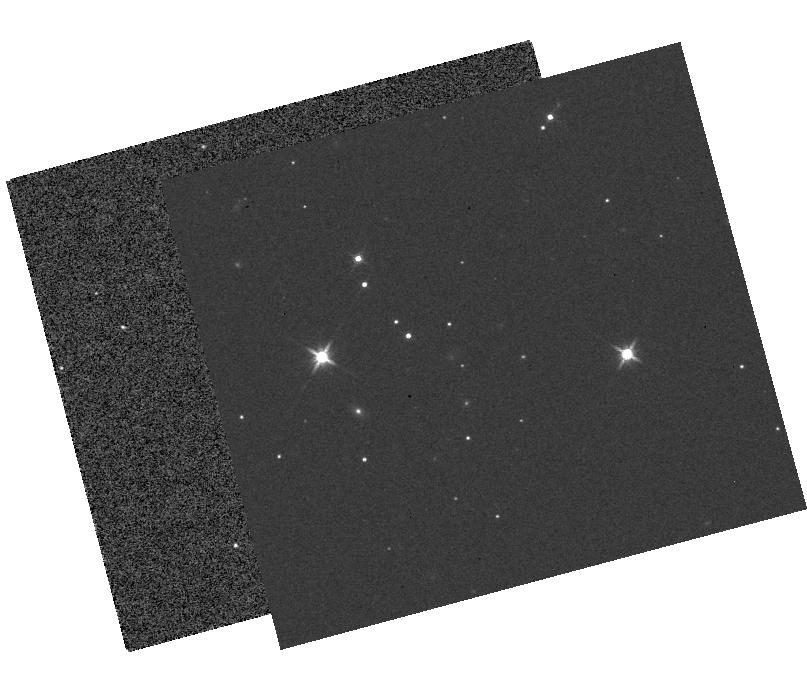
Target: KIC12557548-OFF. Instrument: WFC3/IR. Filter: F140W. Exposure: 18 min. Observation ID: hst_12987_01_wfc3_ir_f140w_ibyf01

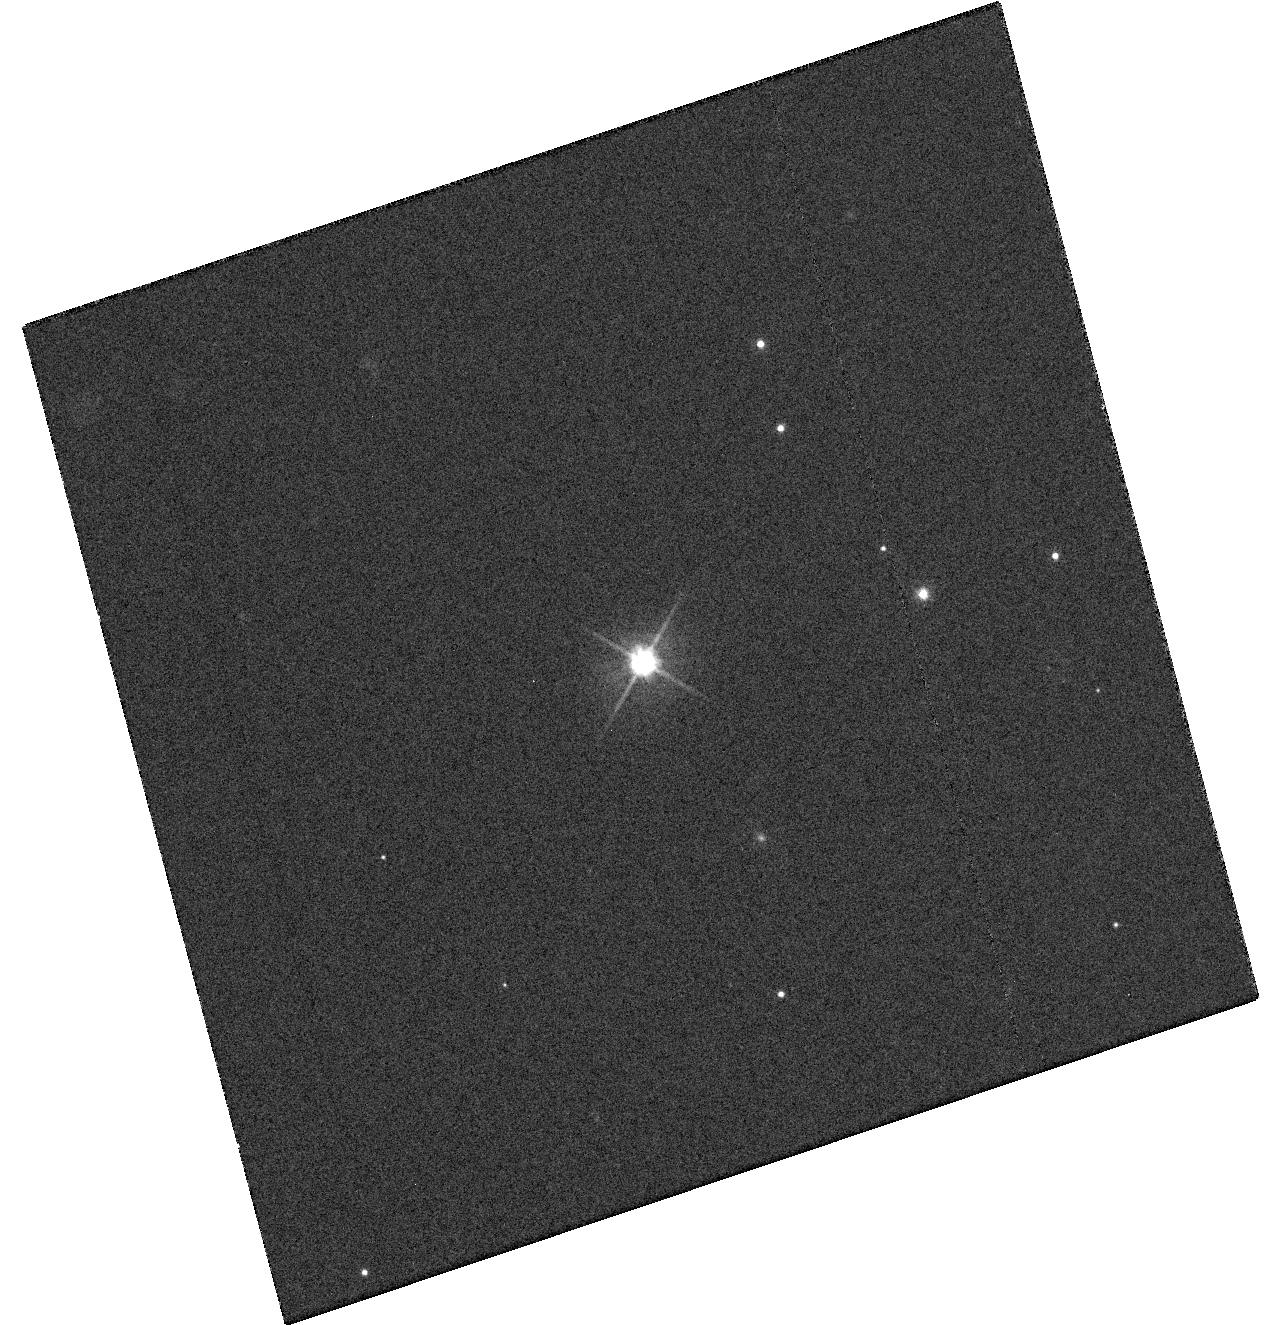
Target: KIC12557548B. Instrument: WFC3/UVIS. Filter: F555W. Exposure: 8 min. Observation ID: hst_12987_01_wfc3_uvis_f555w_ibyf01

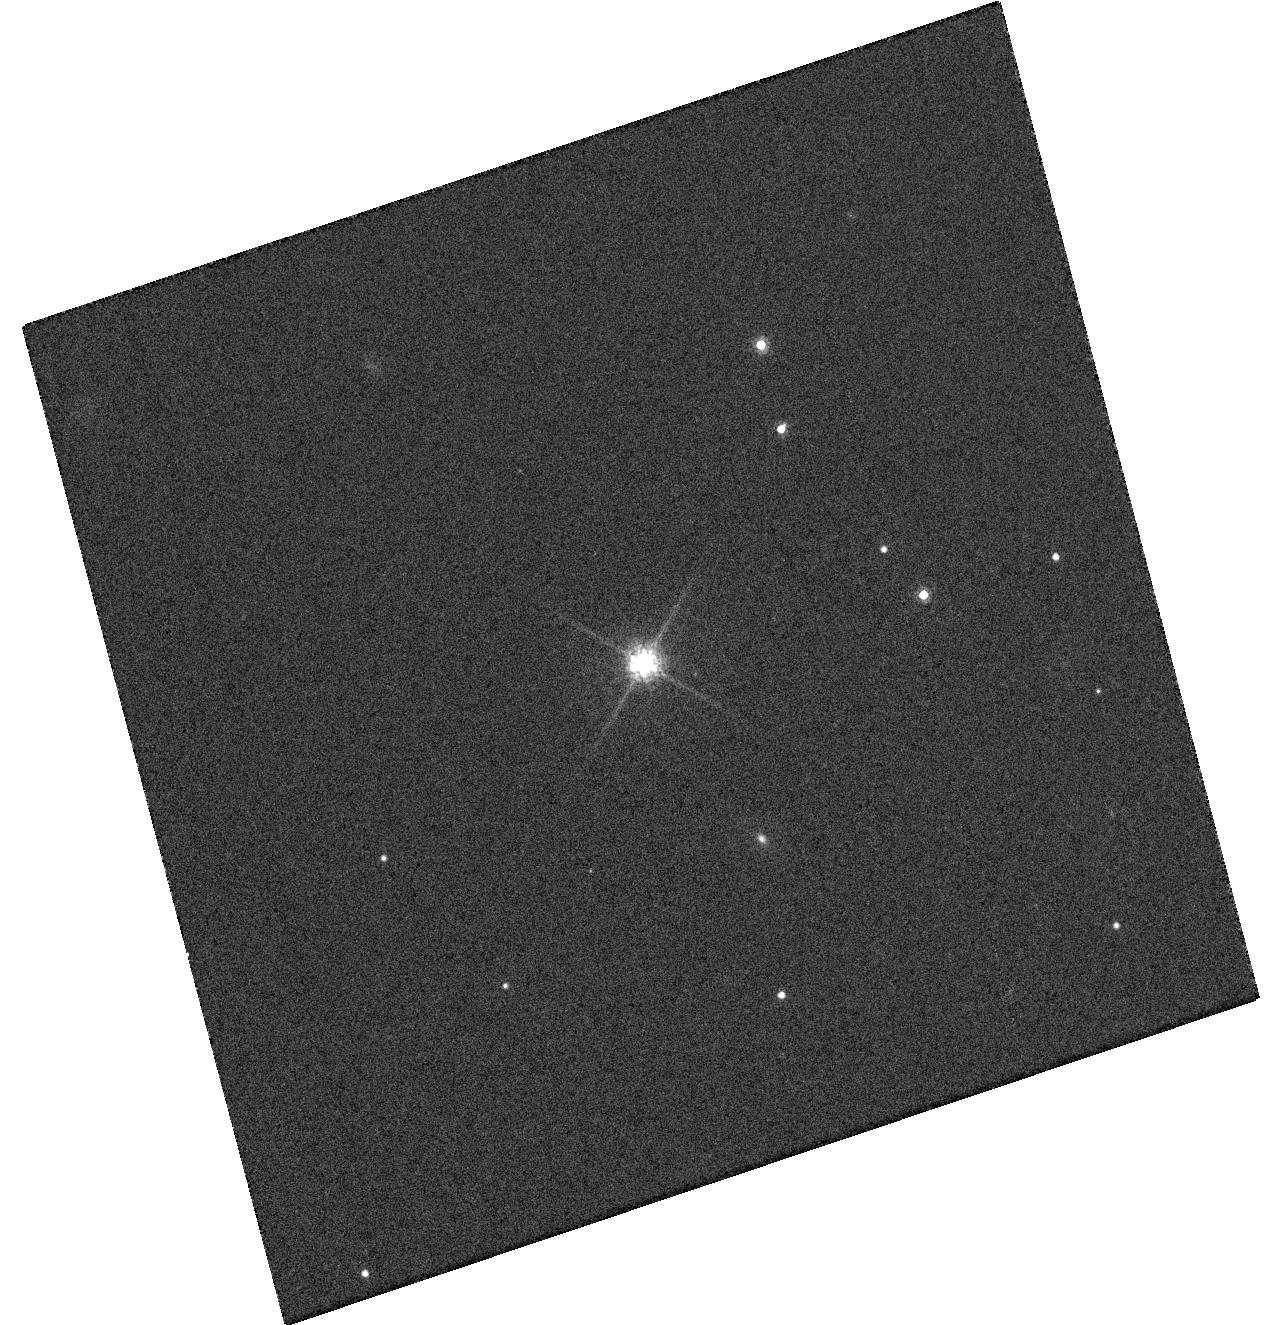
Target: KIC12557548B. Instrument: WFC3/UVIS. Filter: F775W. Exposure: 6 min. Observation ID: hst_12987_01_wfc3_uvis_f775w_ibyf01

Possible Disintegrating Short-Period Super-Mercury Orbiting KIC 12557548 (PI: Rappaport, Saul A)

We recently identified a star in the Kepler database with a unique light curve, featuring periodic transit-like events with unusual and highly variable characteristics. We suspect that we are witnessing the destruction of a strongly irradiated rocky exoplanet, with the "transits" being due to extinction by dust ejected from the planet. If we are correct, then this object would be the first known case of a geologically active rocky exoplanet, undergoing significant mass loss. We will utilize 5 orbits of HST observations to test this idea by helping to answer two crucial questions: (1) do the observed 0.5% flux dips really represent transits of the Kepler target star, or are they larger-amplitude occultations of a fainter, accidentally aligned, background star or binary?, and (2) are the dips really due to attenuation by dust? The observations would comprise a single visit of 5 orbits utilizing WFC3 visible and NIR imaging. The direct imaging data during the first orbit will identify any neighboring stars. Four orbits of precision photometry with the F140W filter across a transit will enable us to detect the wavelength dependence of the transit depth, expected under the dust hypothesis, and to test whether any neighboring stars are the source of the flux variations. Only HST can achieve both the high spatial resolution and precise spectrophotometry that are required for these goals.